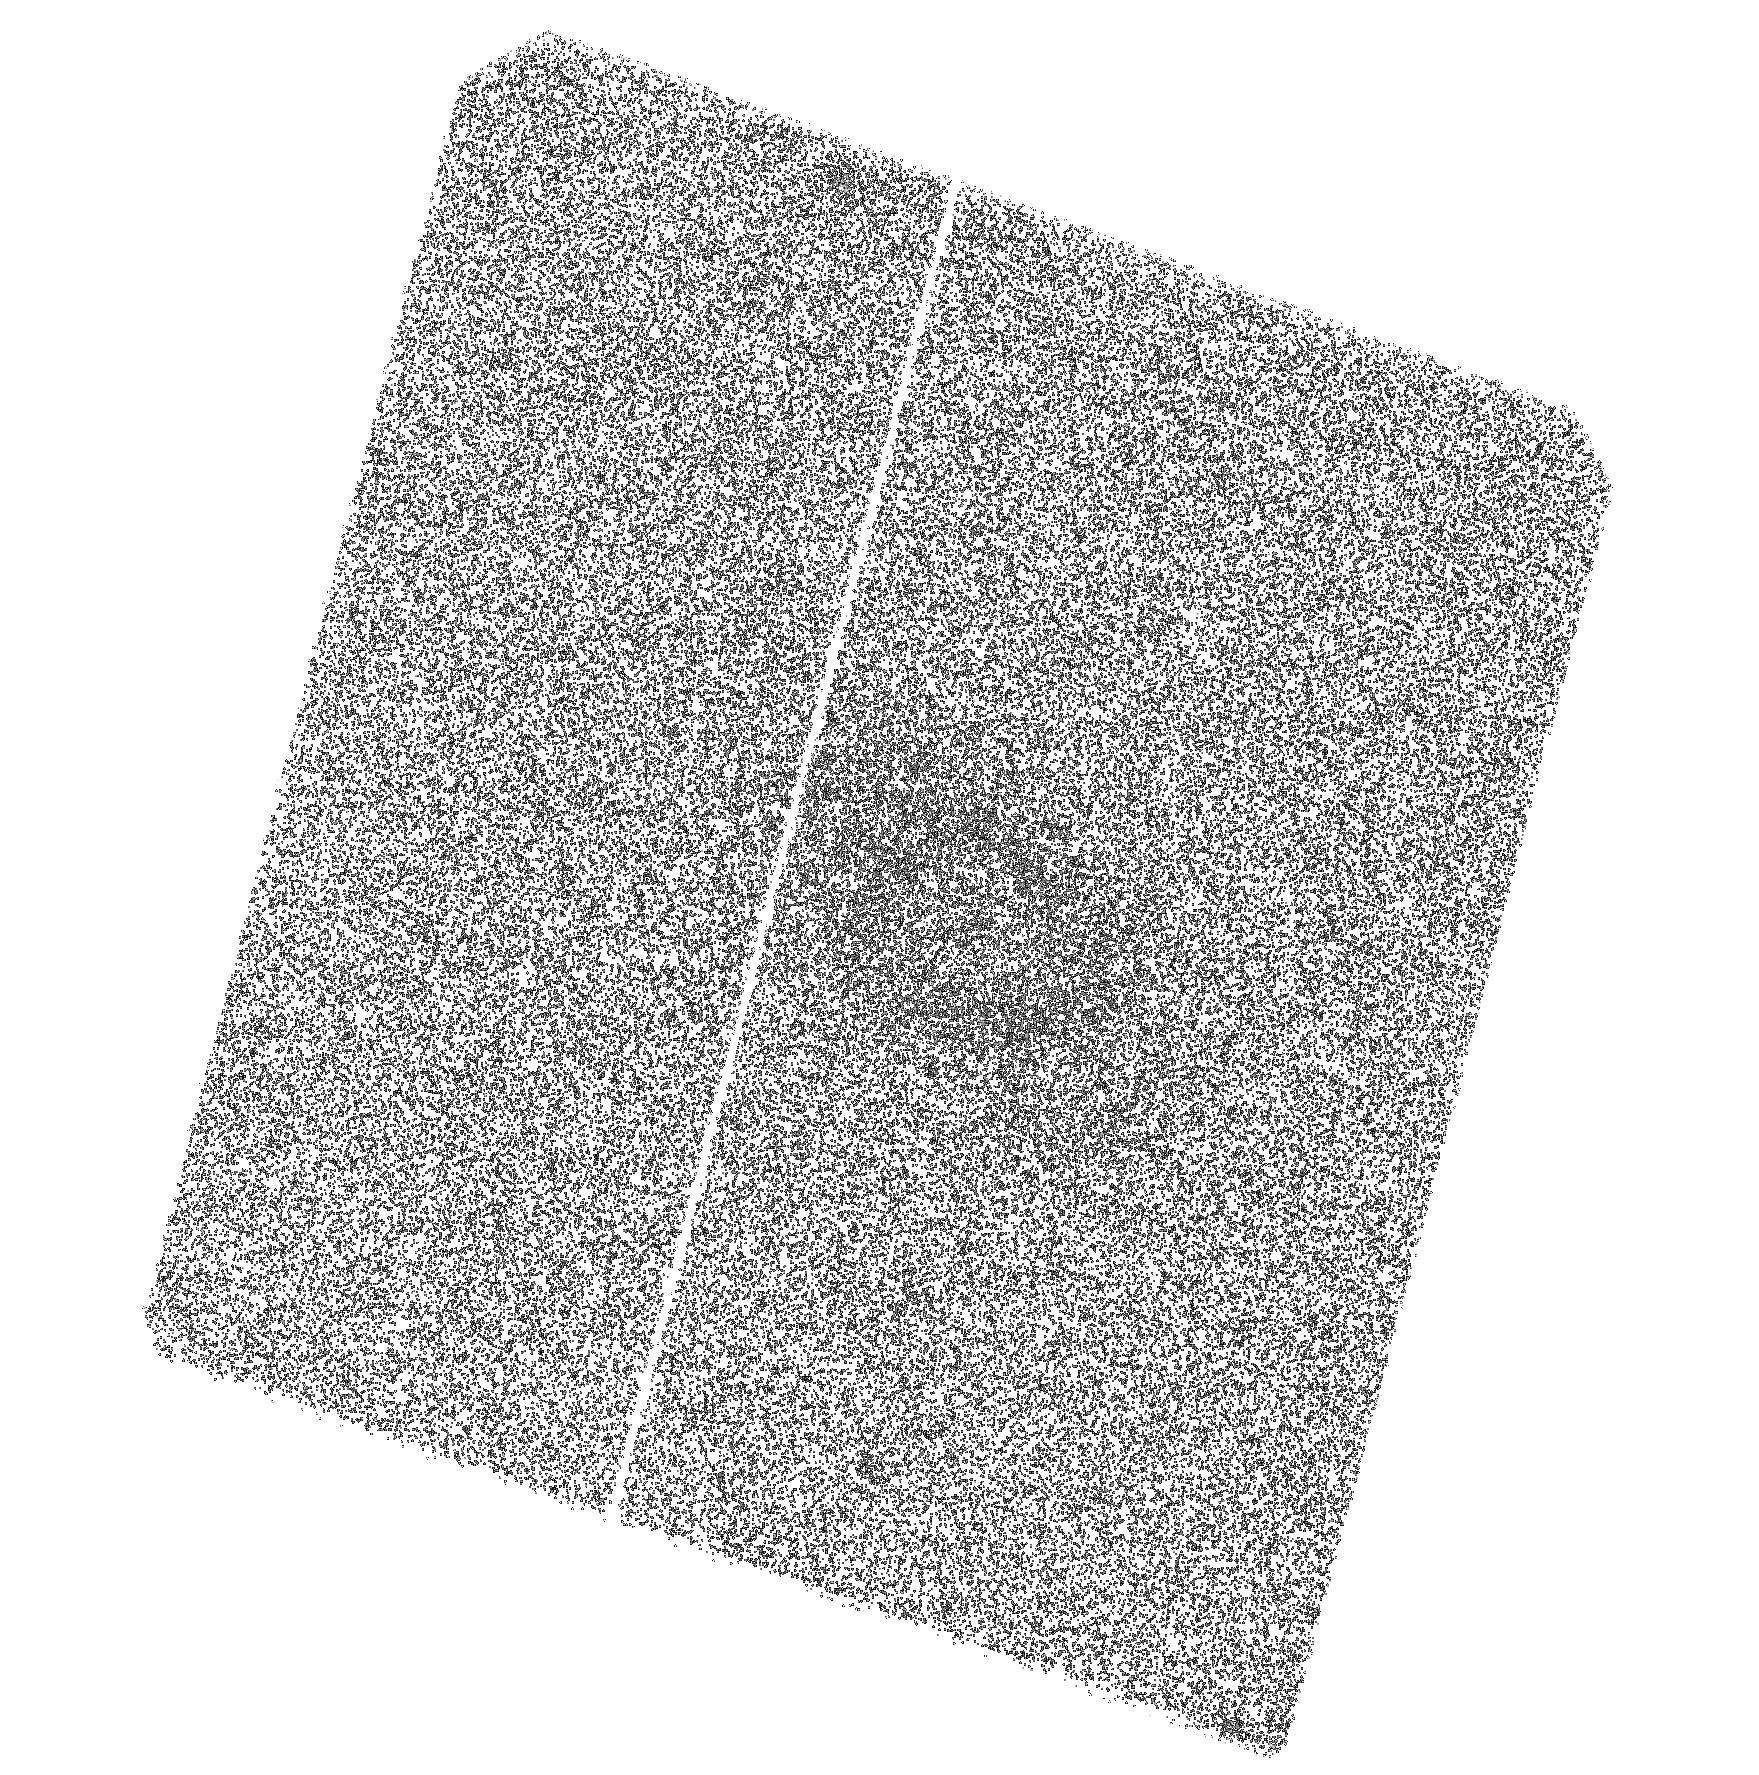
Target: 726-52226-306. Instrument: ACS/SBC. Filter: F125LP. Exposure: 42 min. Observation ID: hst_11158_09_acs_sbc_f125lp_ja1z09

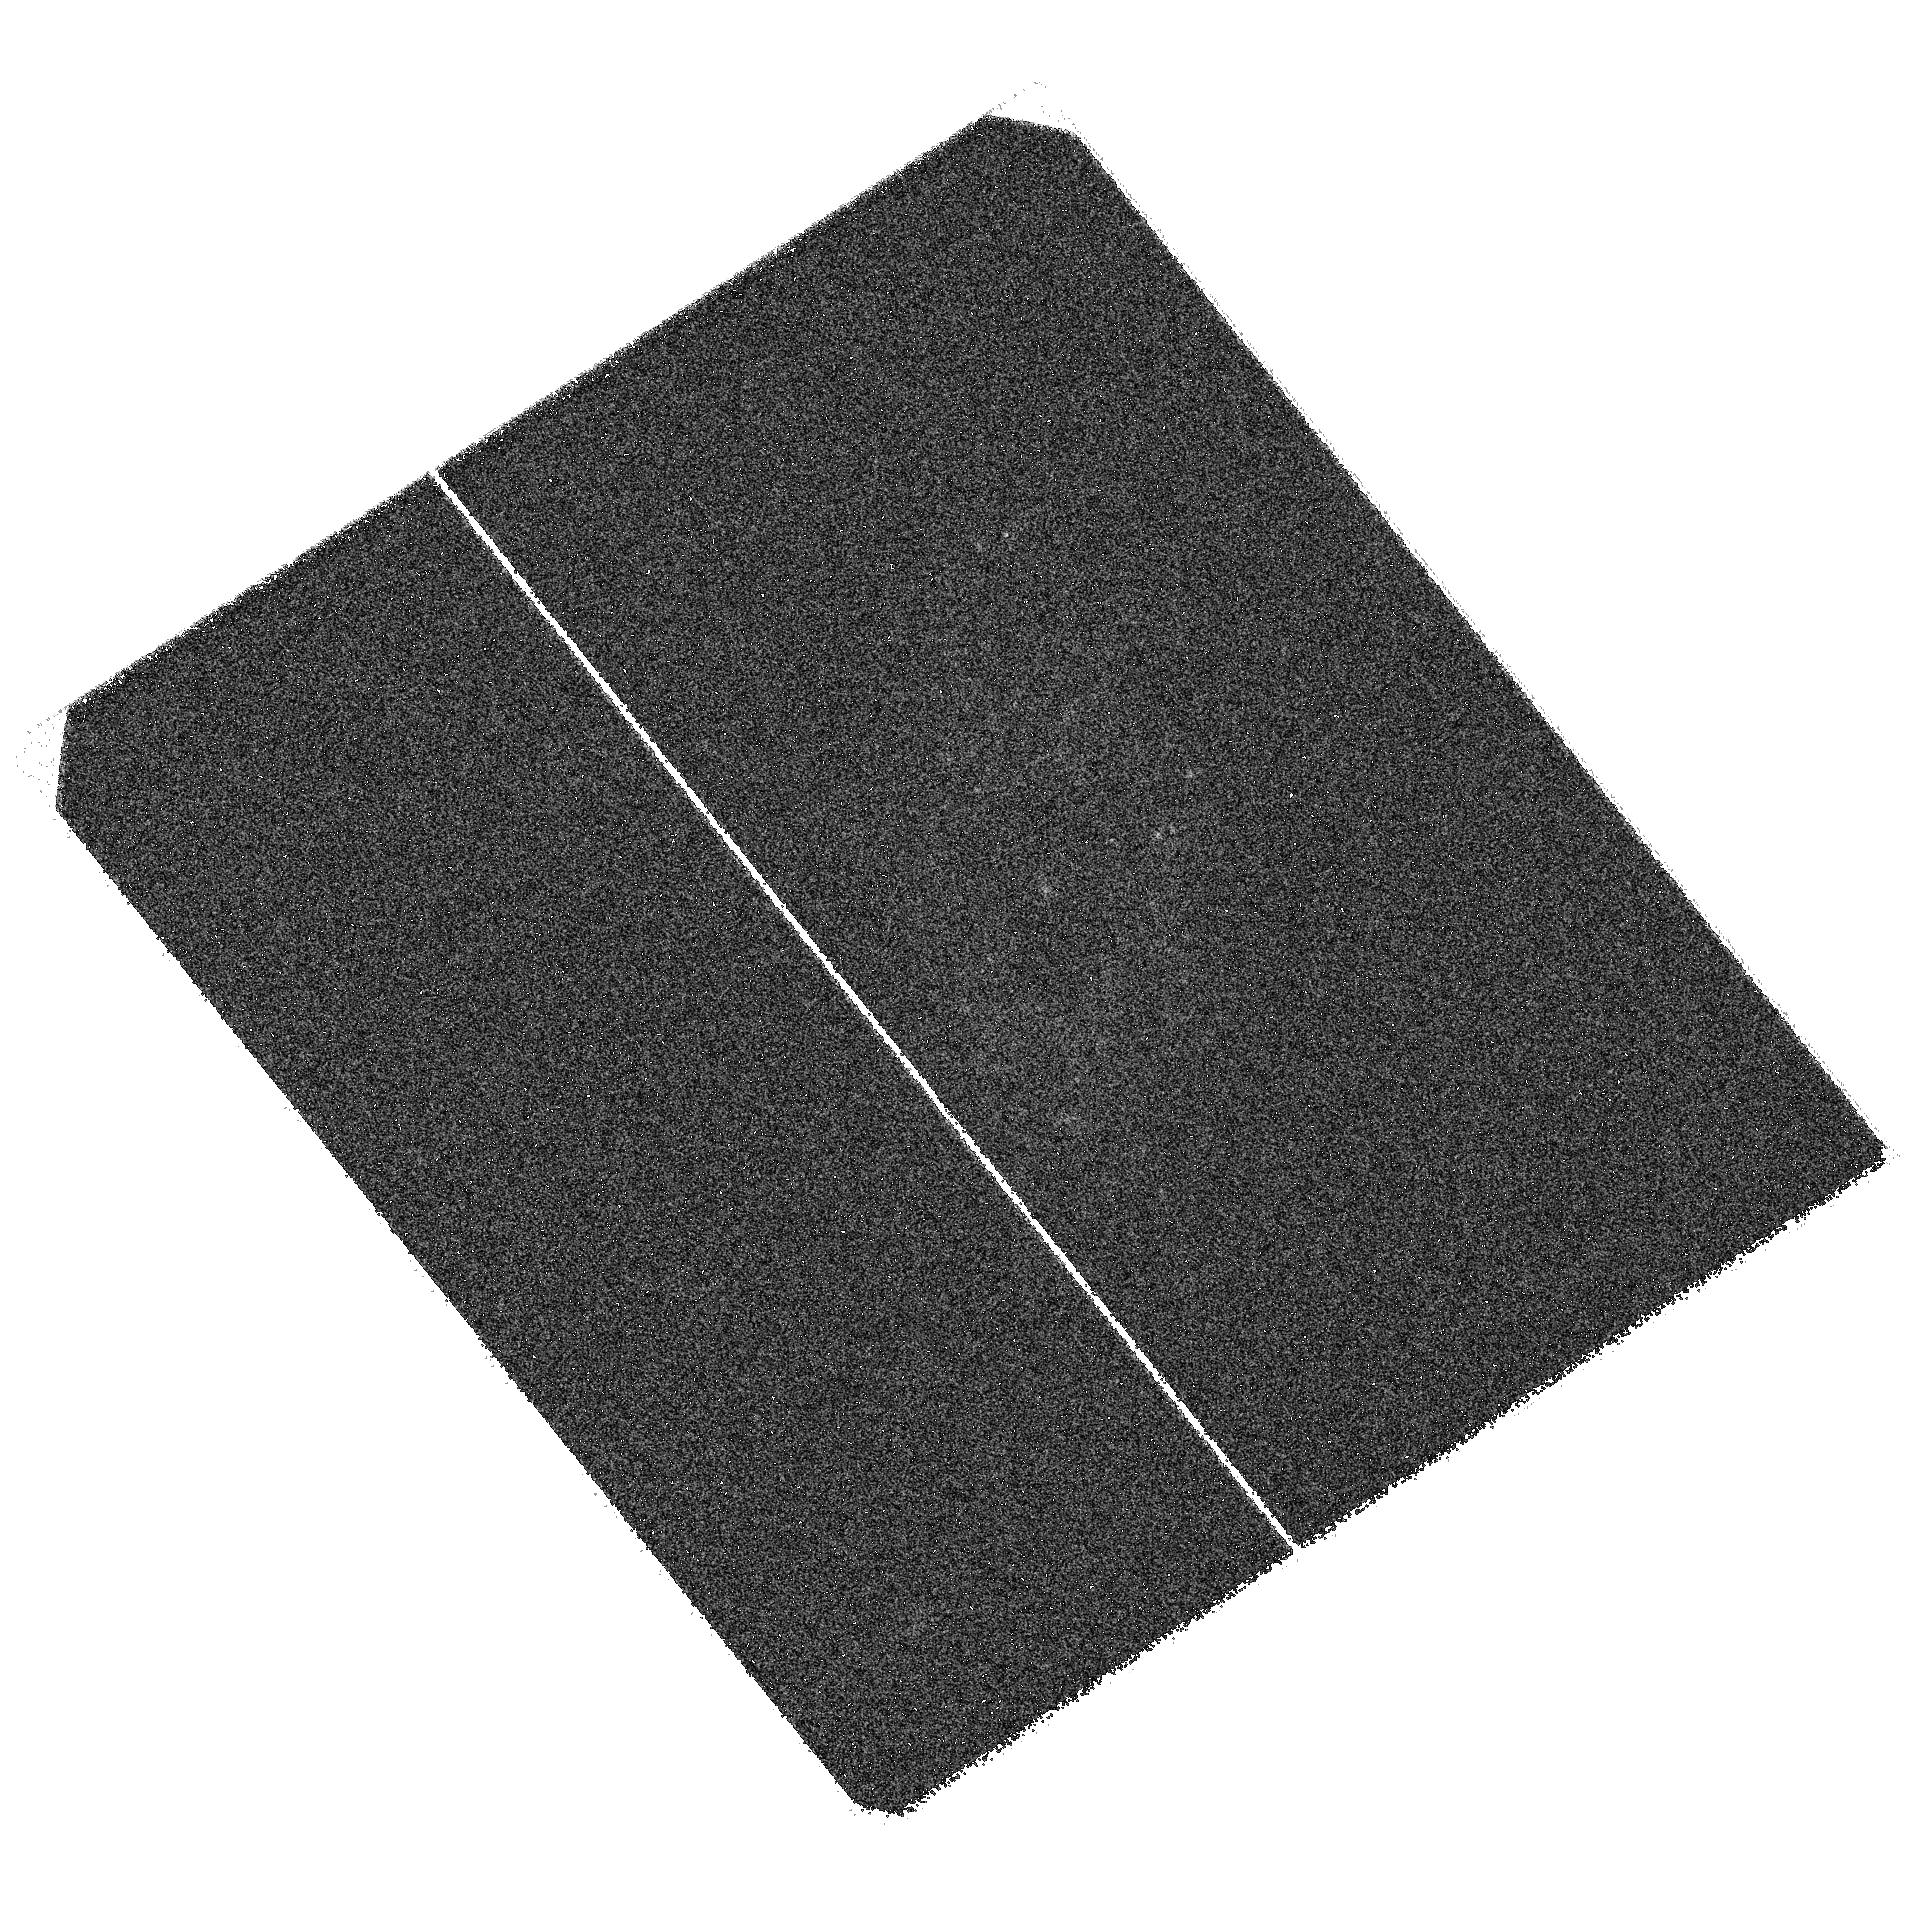
Target: 275-51910-087. Instrument: ACS/SBC. Filter: F125LP. Exposure: 42 min. Observation ID: hst_11158_06_acs_sbc_f125lp_ja1z06

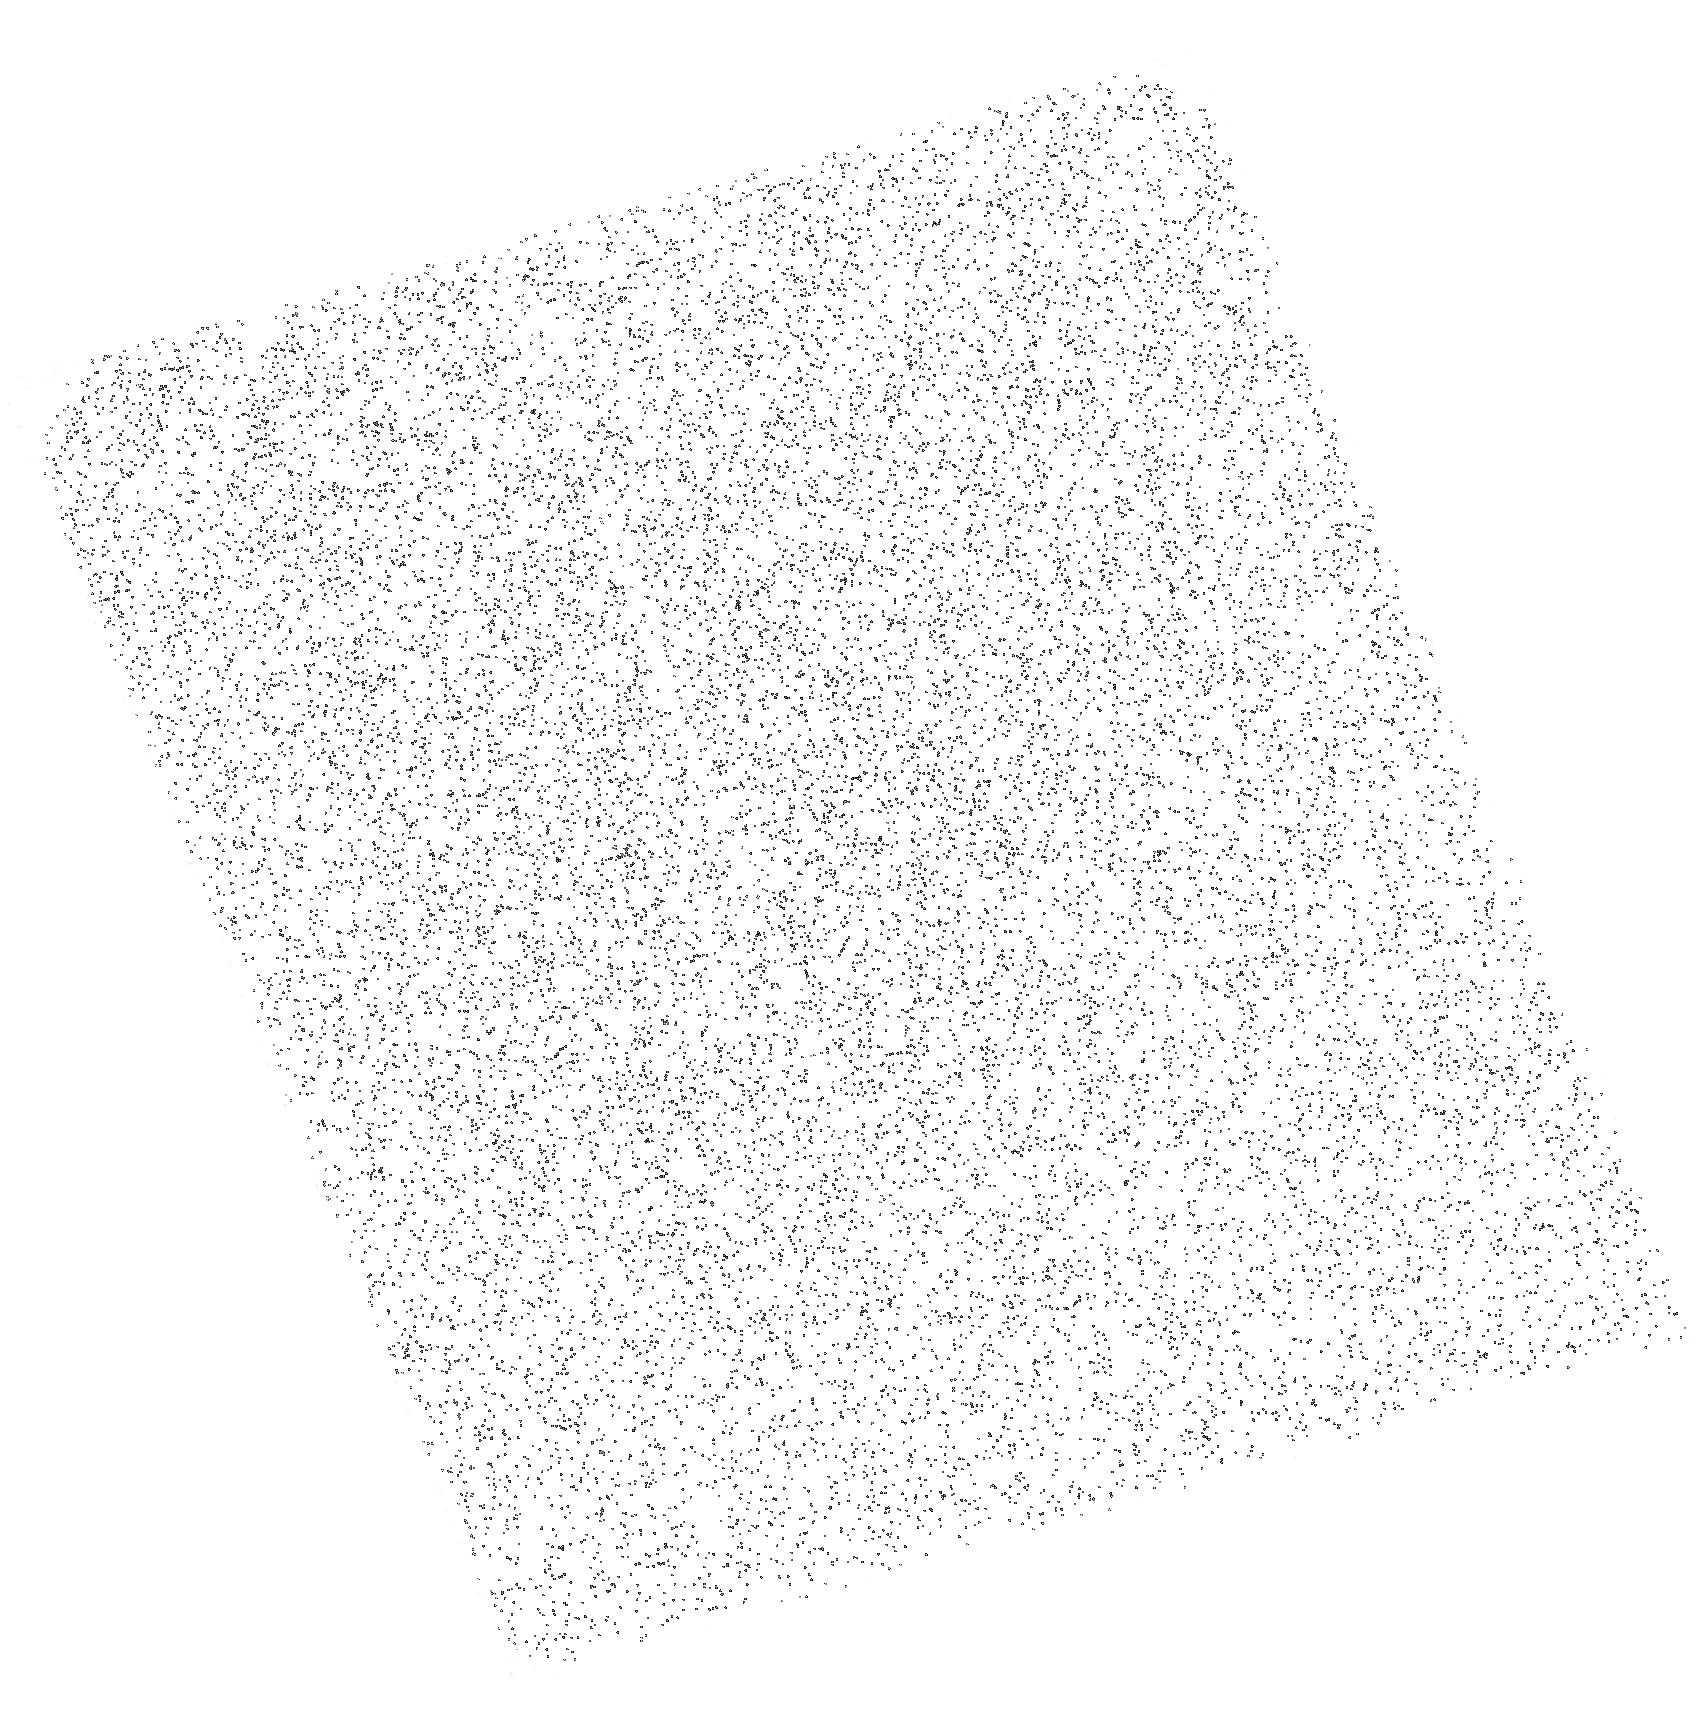
Target: 465-51910-571. Instrument: ACS/SBC. Filter: F165LP. Exposure: 10 min. Observation ID: hst_11158_22_acs_sbc_f165lp_ja1z22

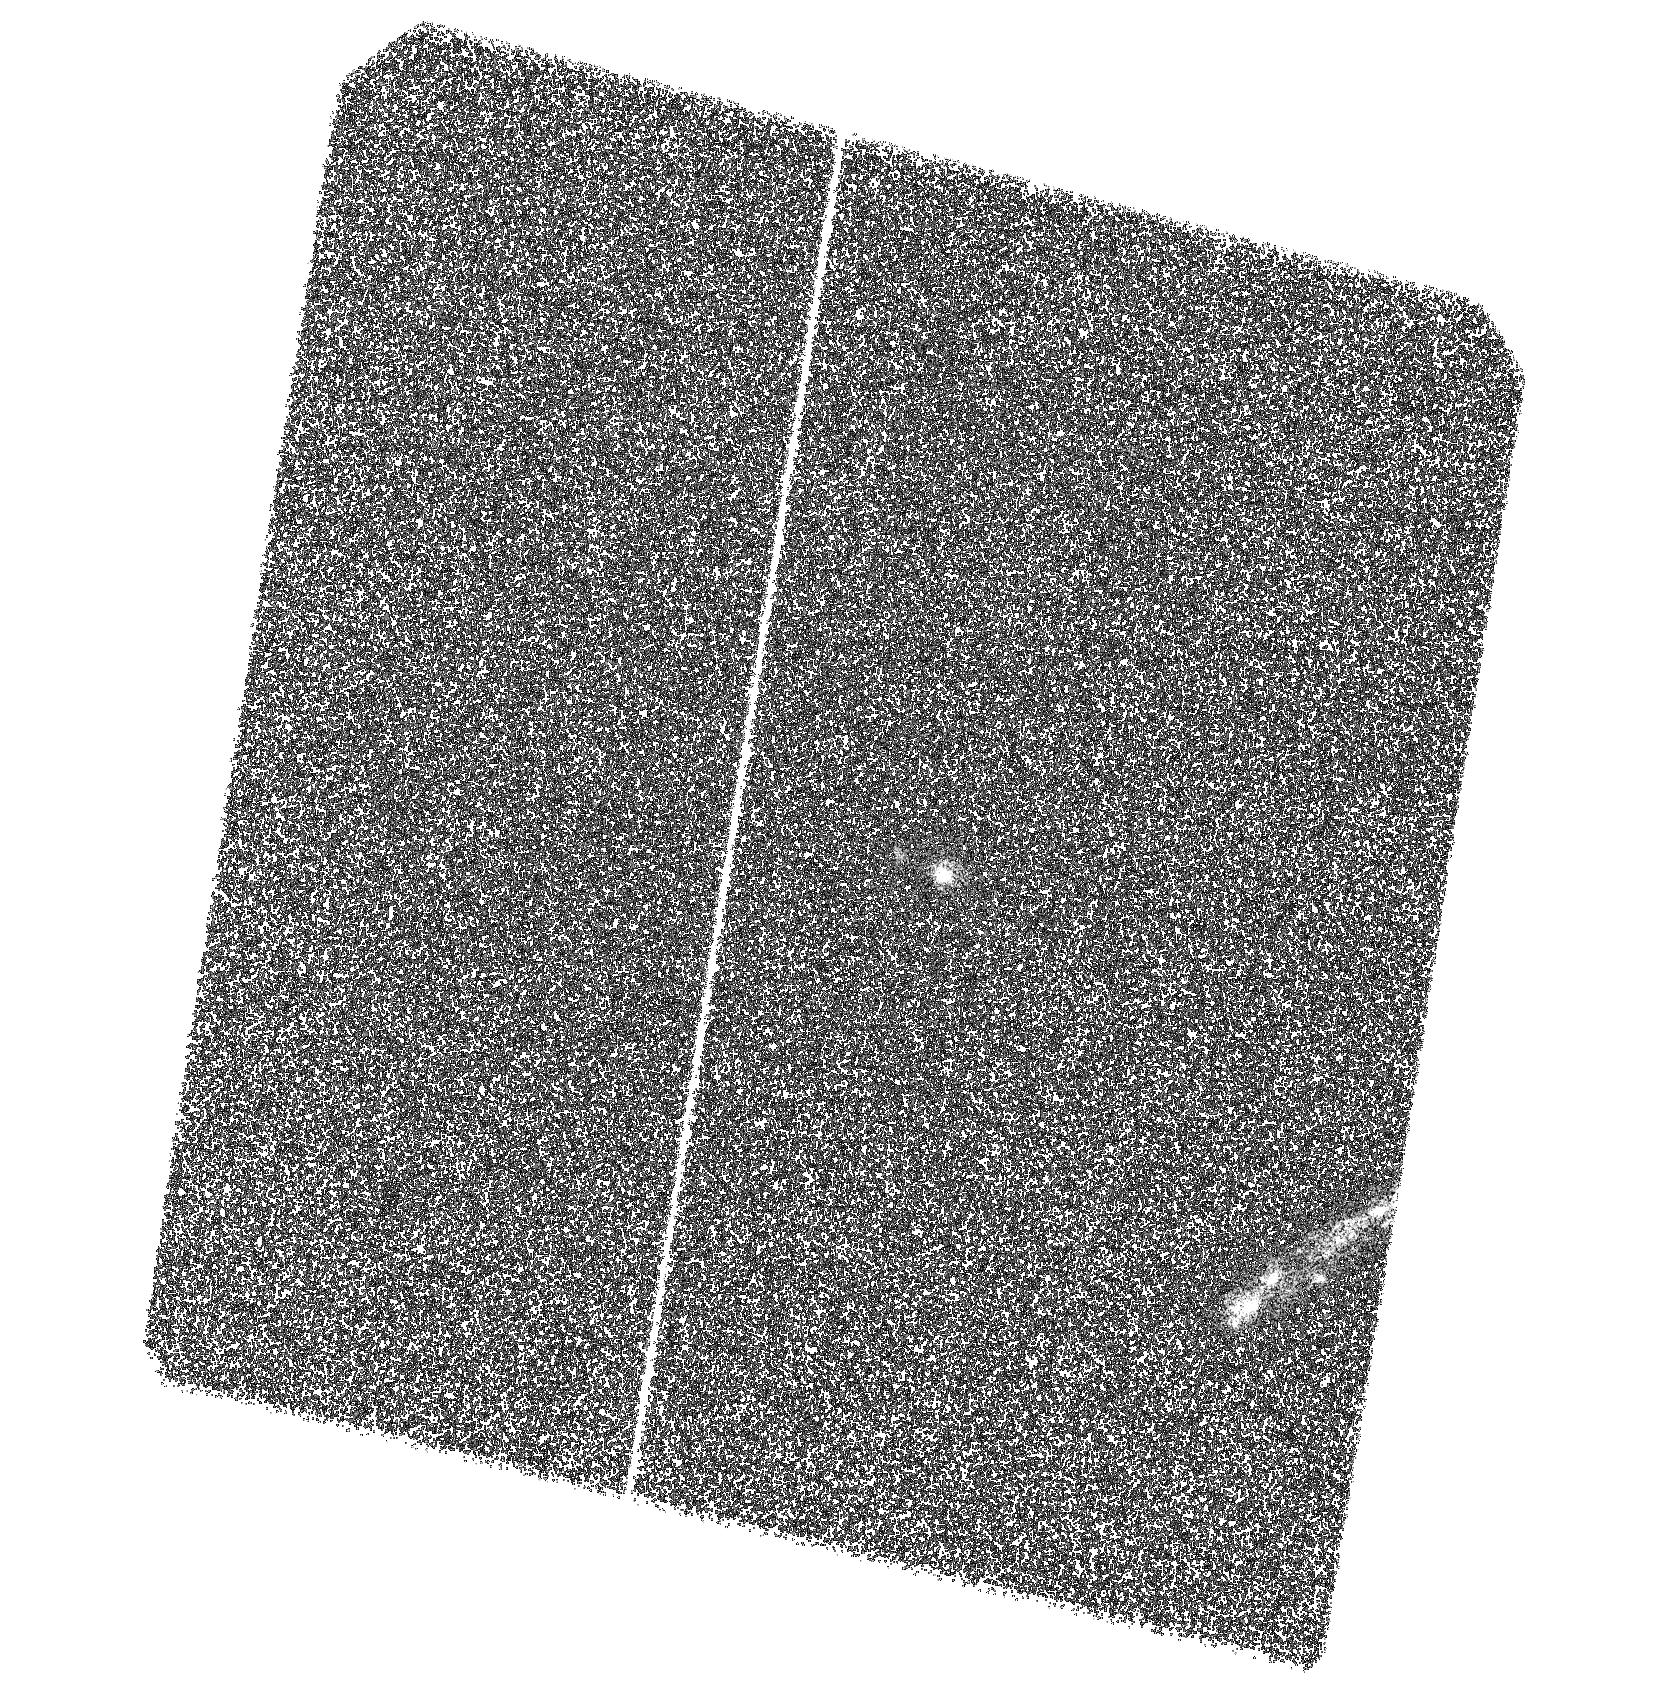
Target: 465-51910-011. Instrument: ACS/SBC. Filter: F125LP. Exposure: 42 min. Observation ID: hst_11158_16_acs_sbc_f125lp_ja1z16

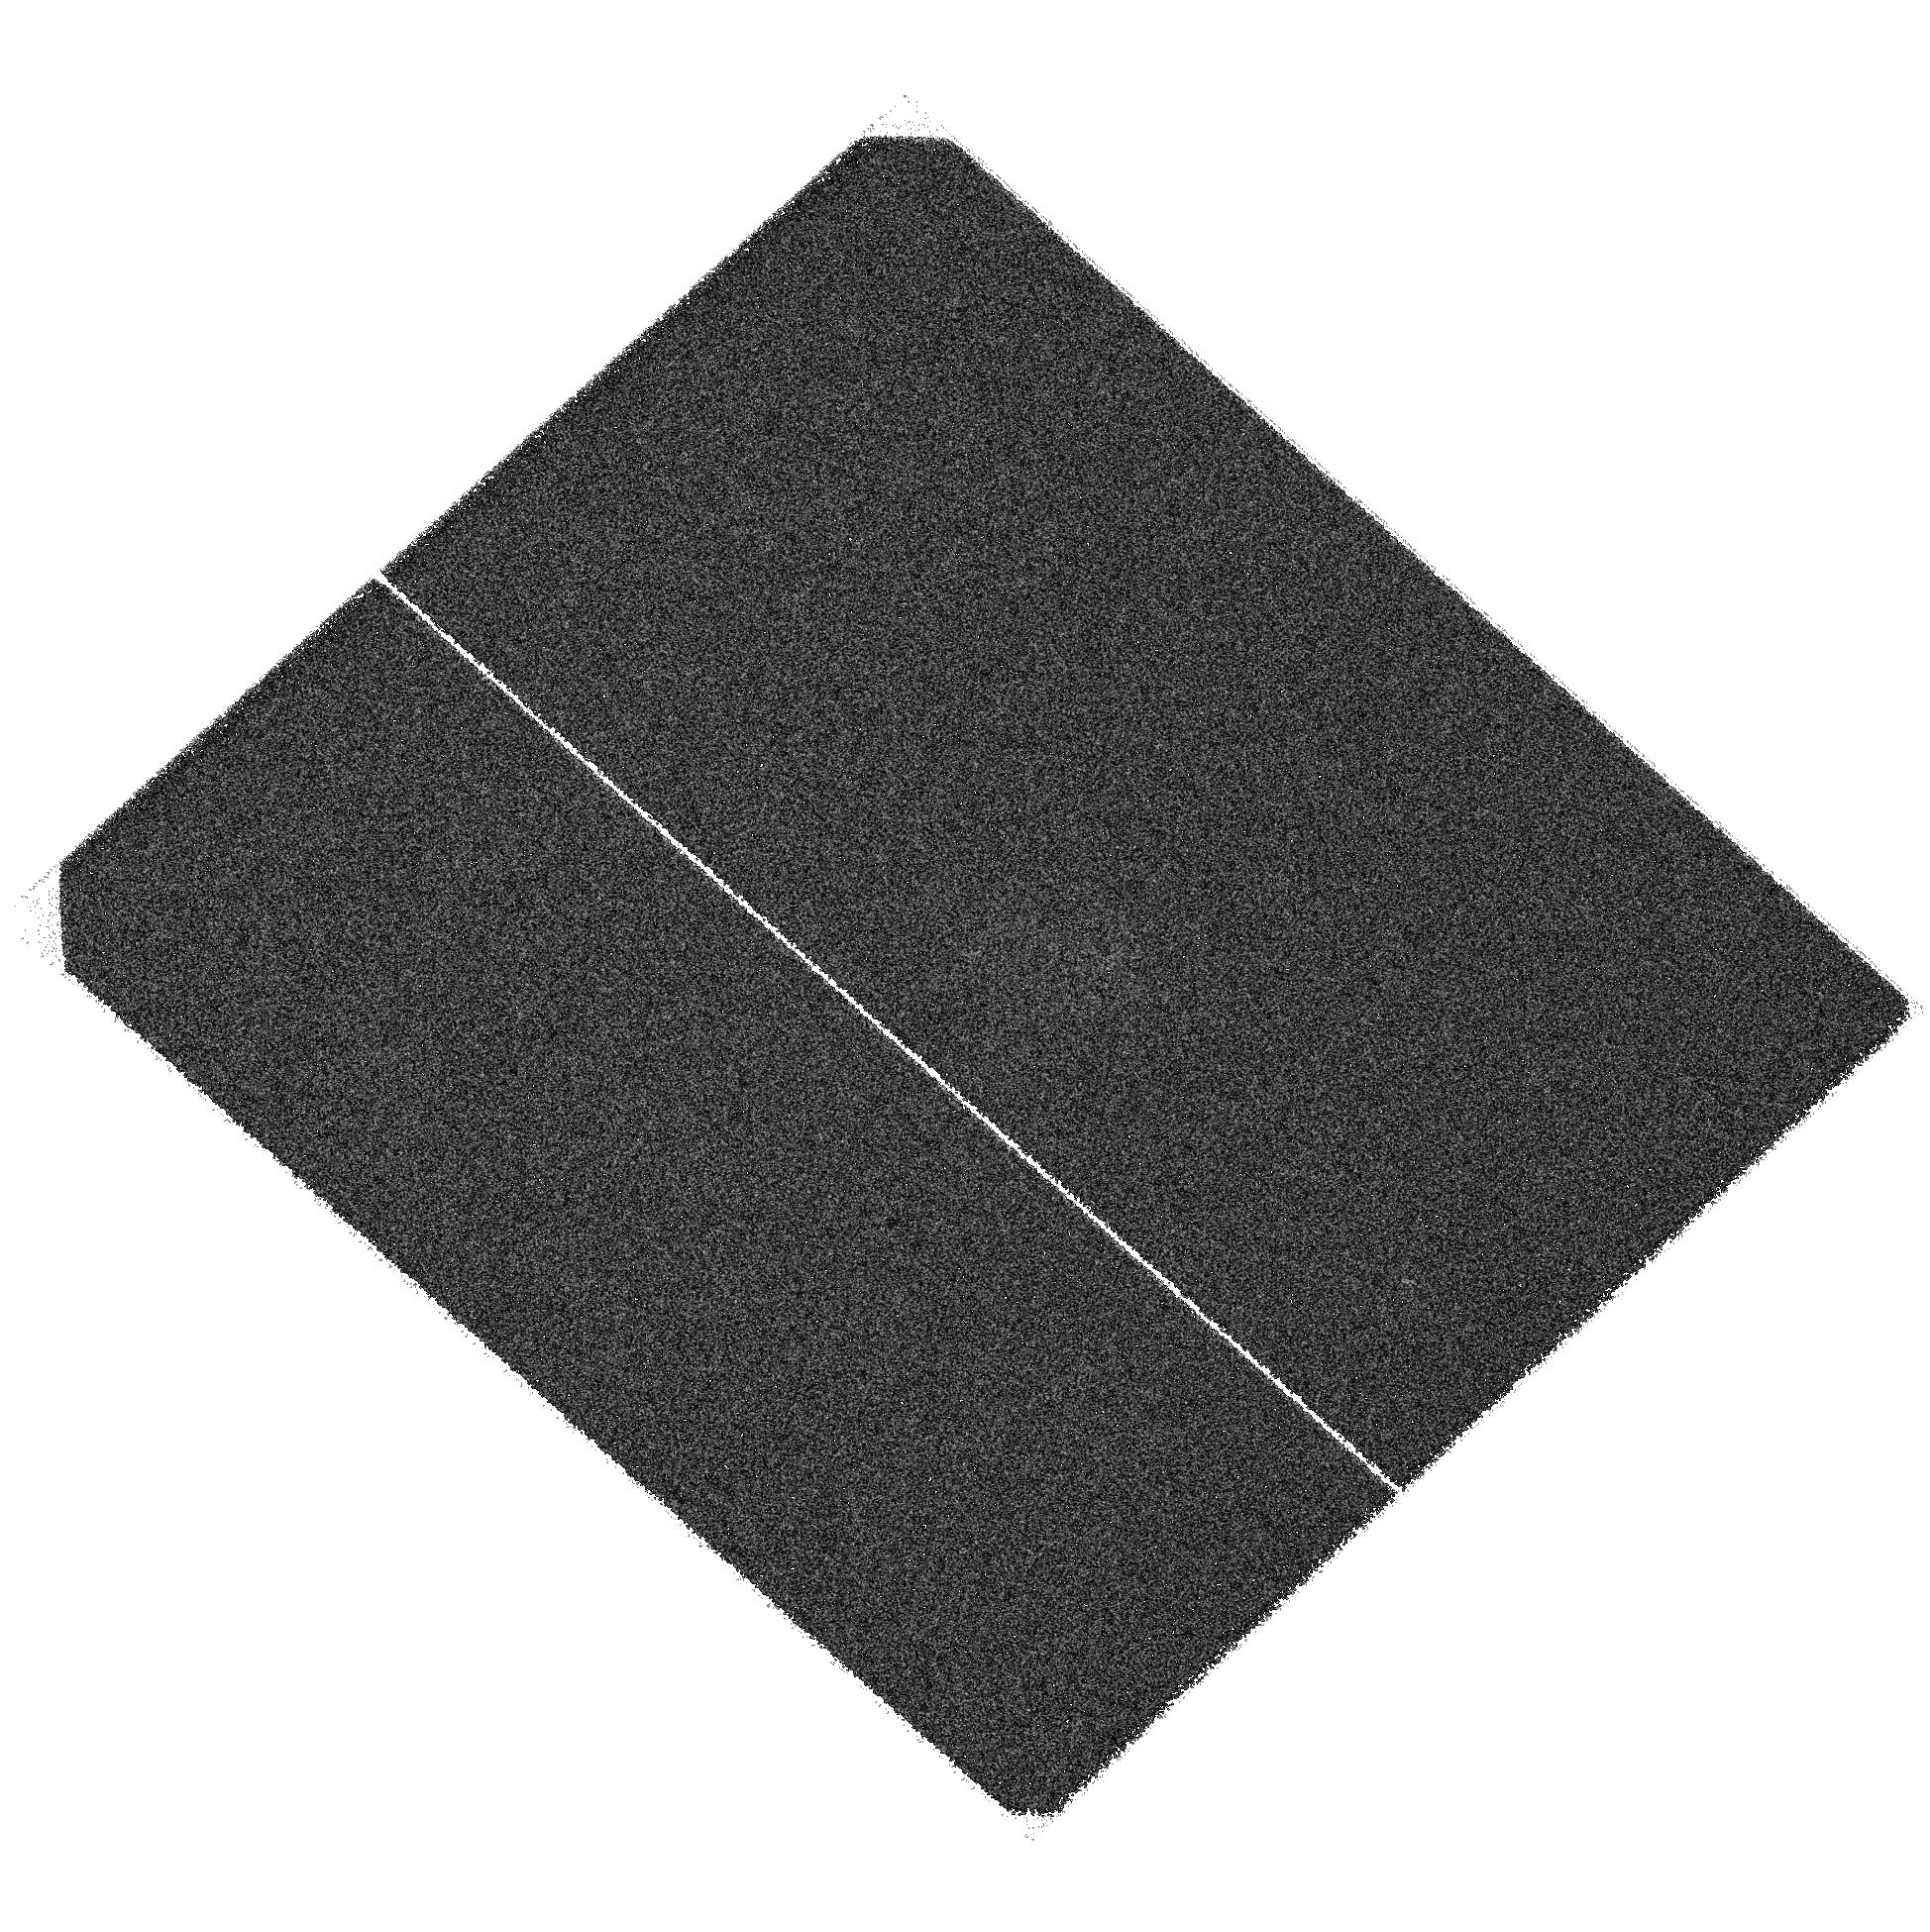
Target: 483-51924-328. Instrument: ACS/SBC. Filter: F125LP. Exposure: 43 min. Observation ID: hst_11158_25_acs_sbc_f125lp_ja1z25

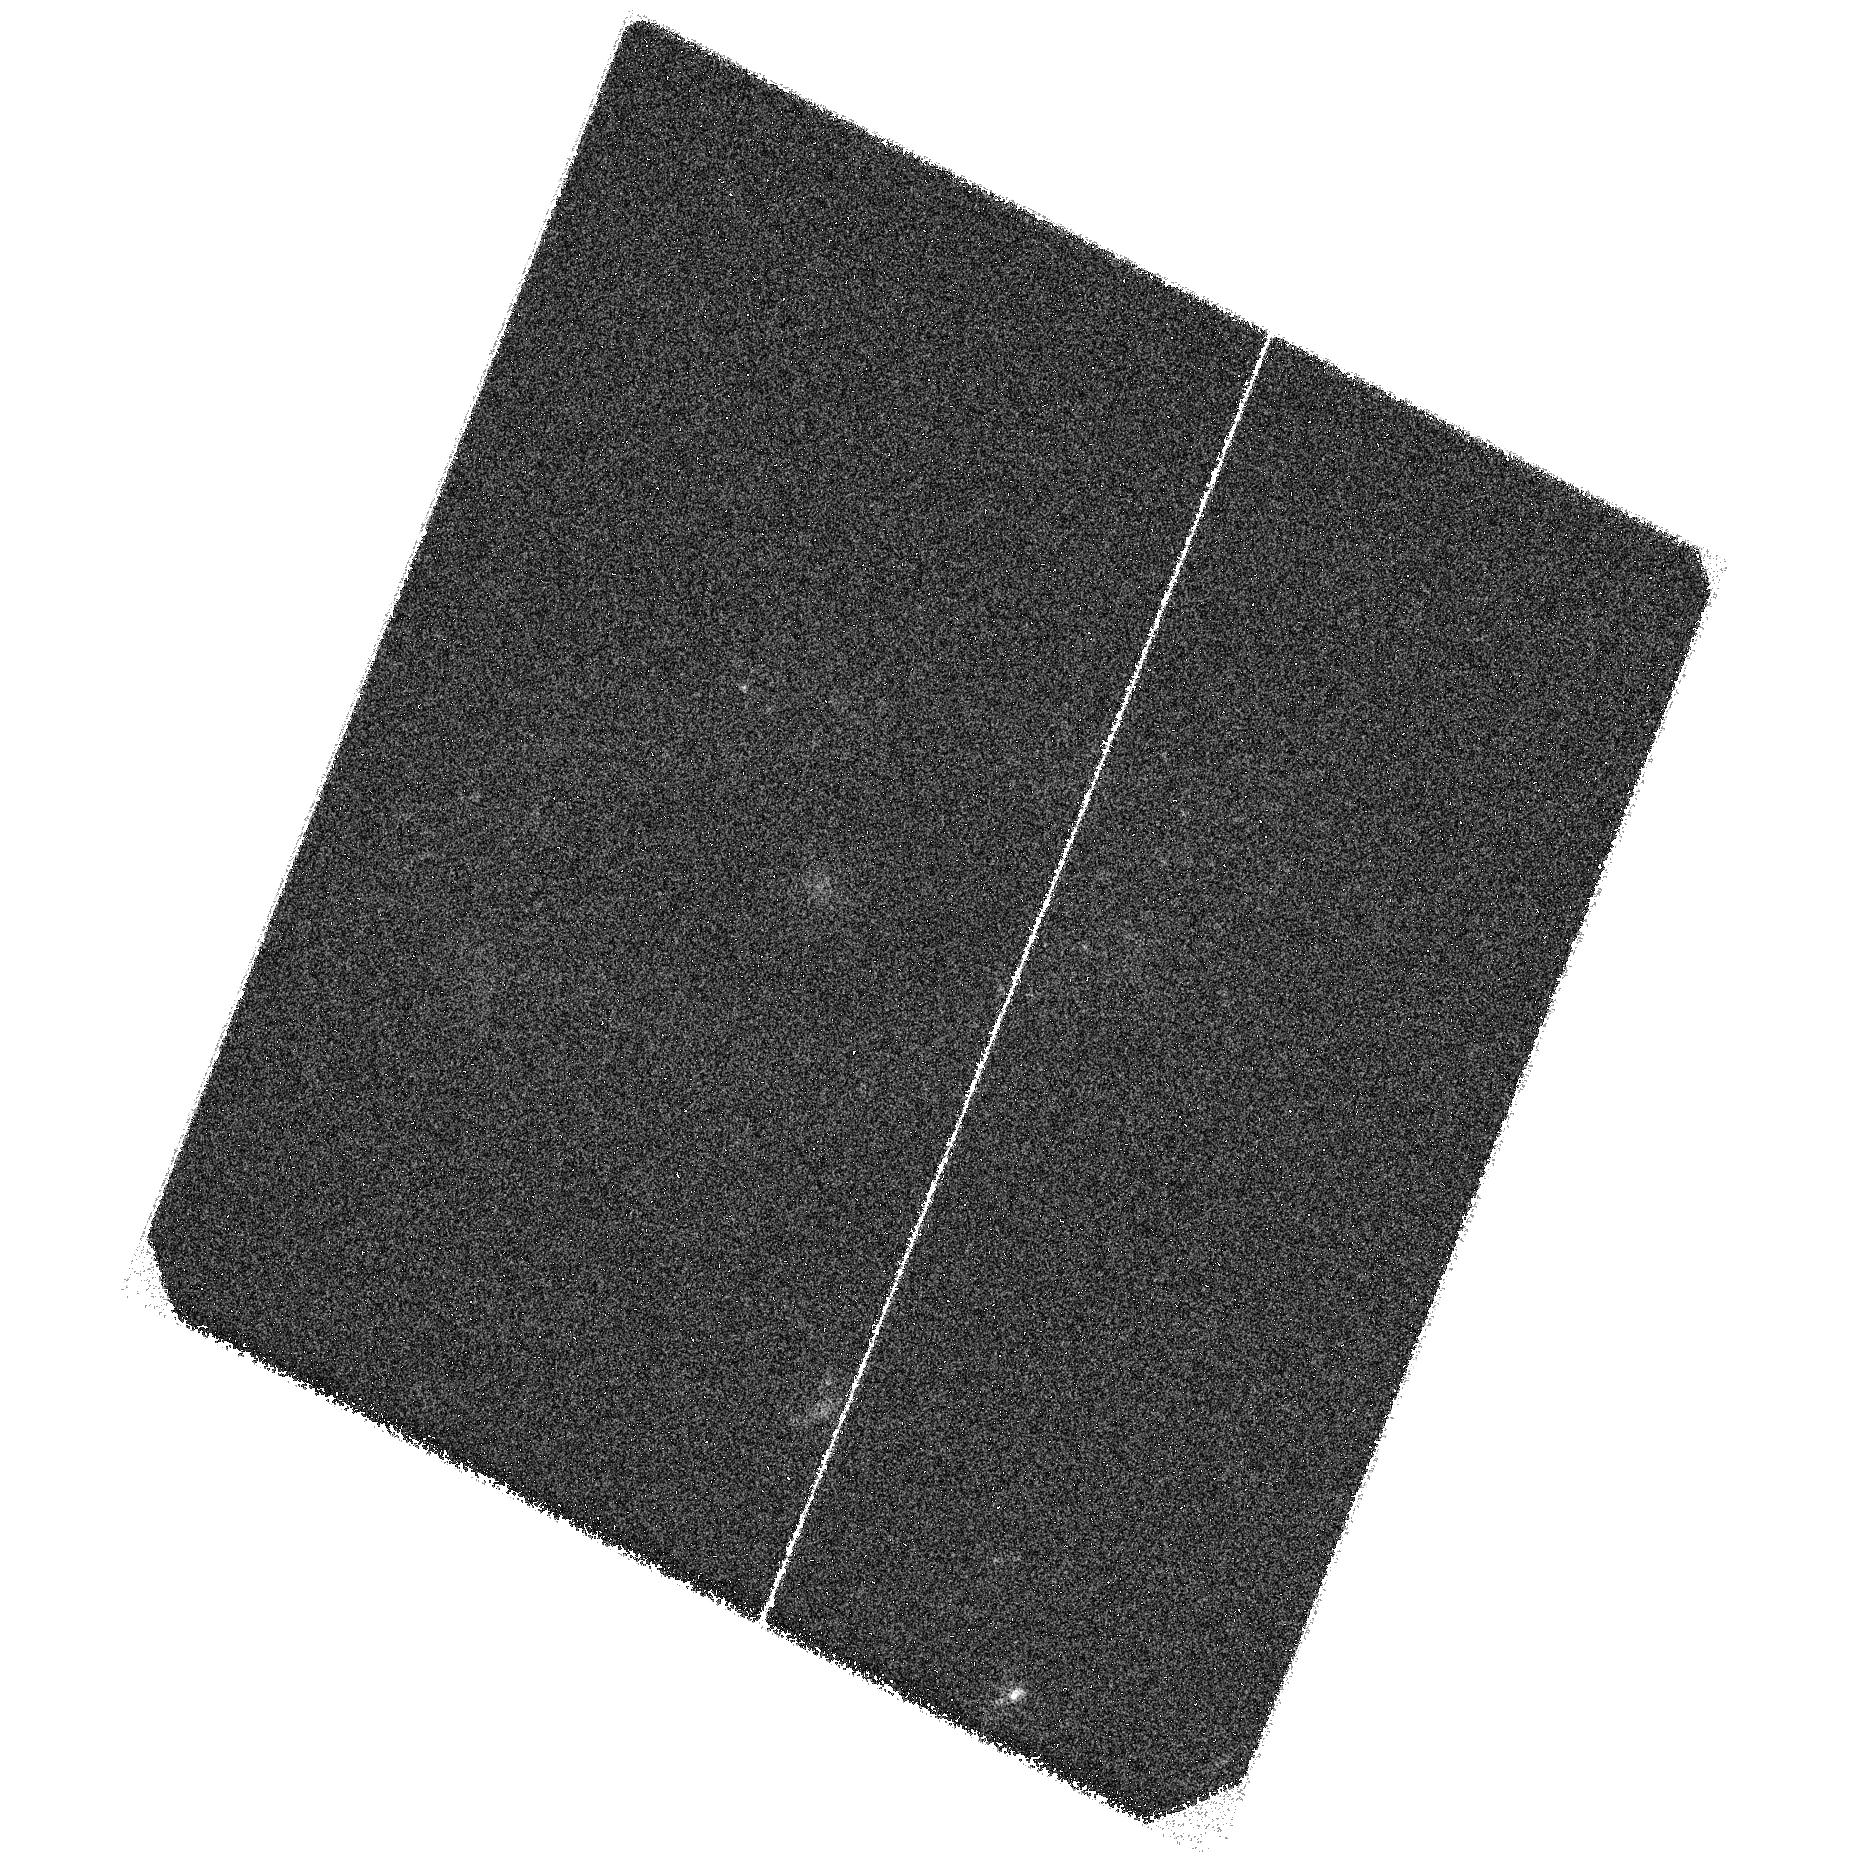
Target: 625-52145-342. Instrument: ACS/SBC. Filter: F125LP. Exposure: 43 min. Observation ID: hst_11158_03_acs_sbc_f125lp_ja1z03

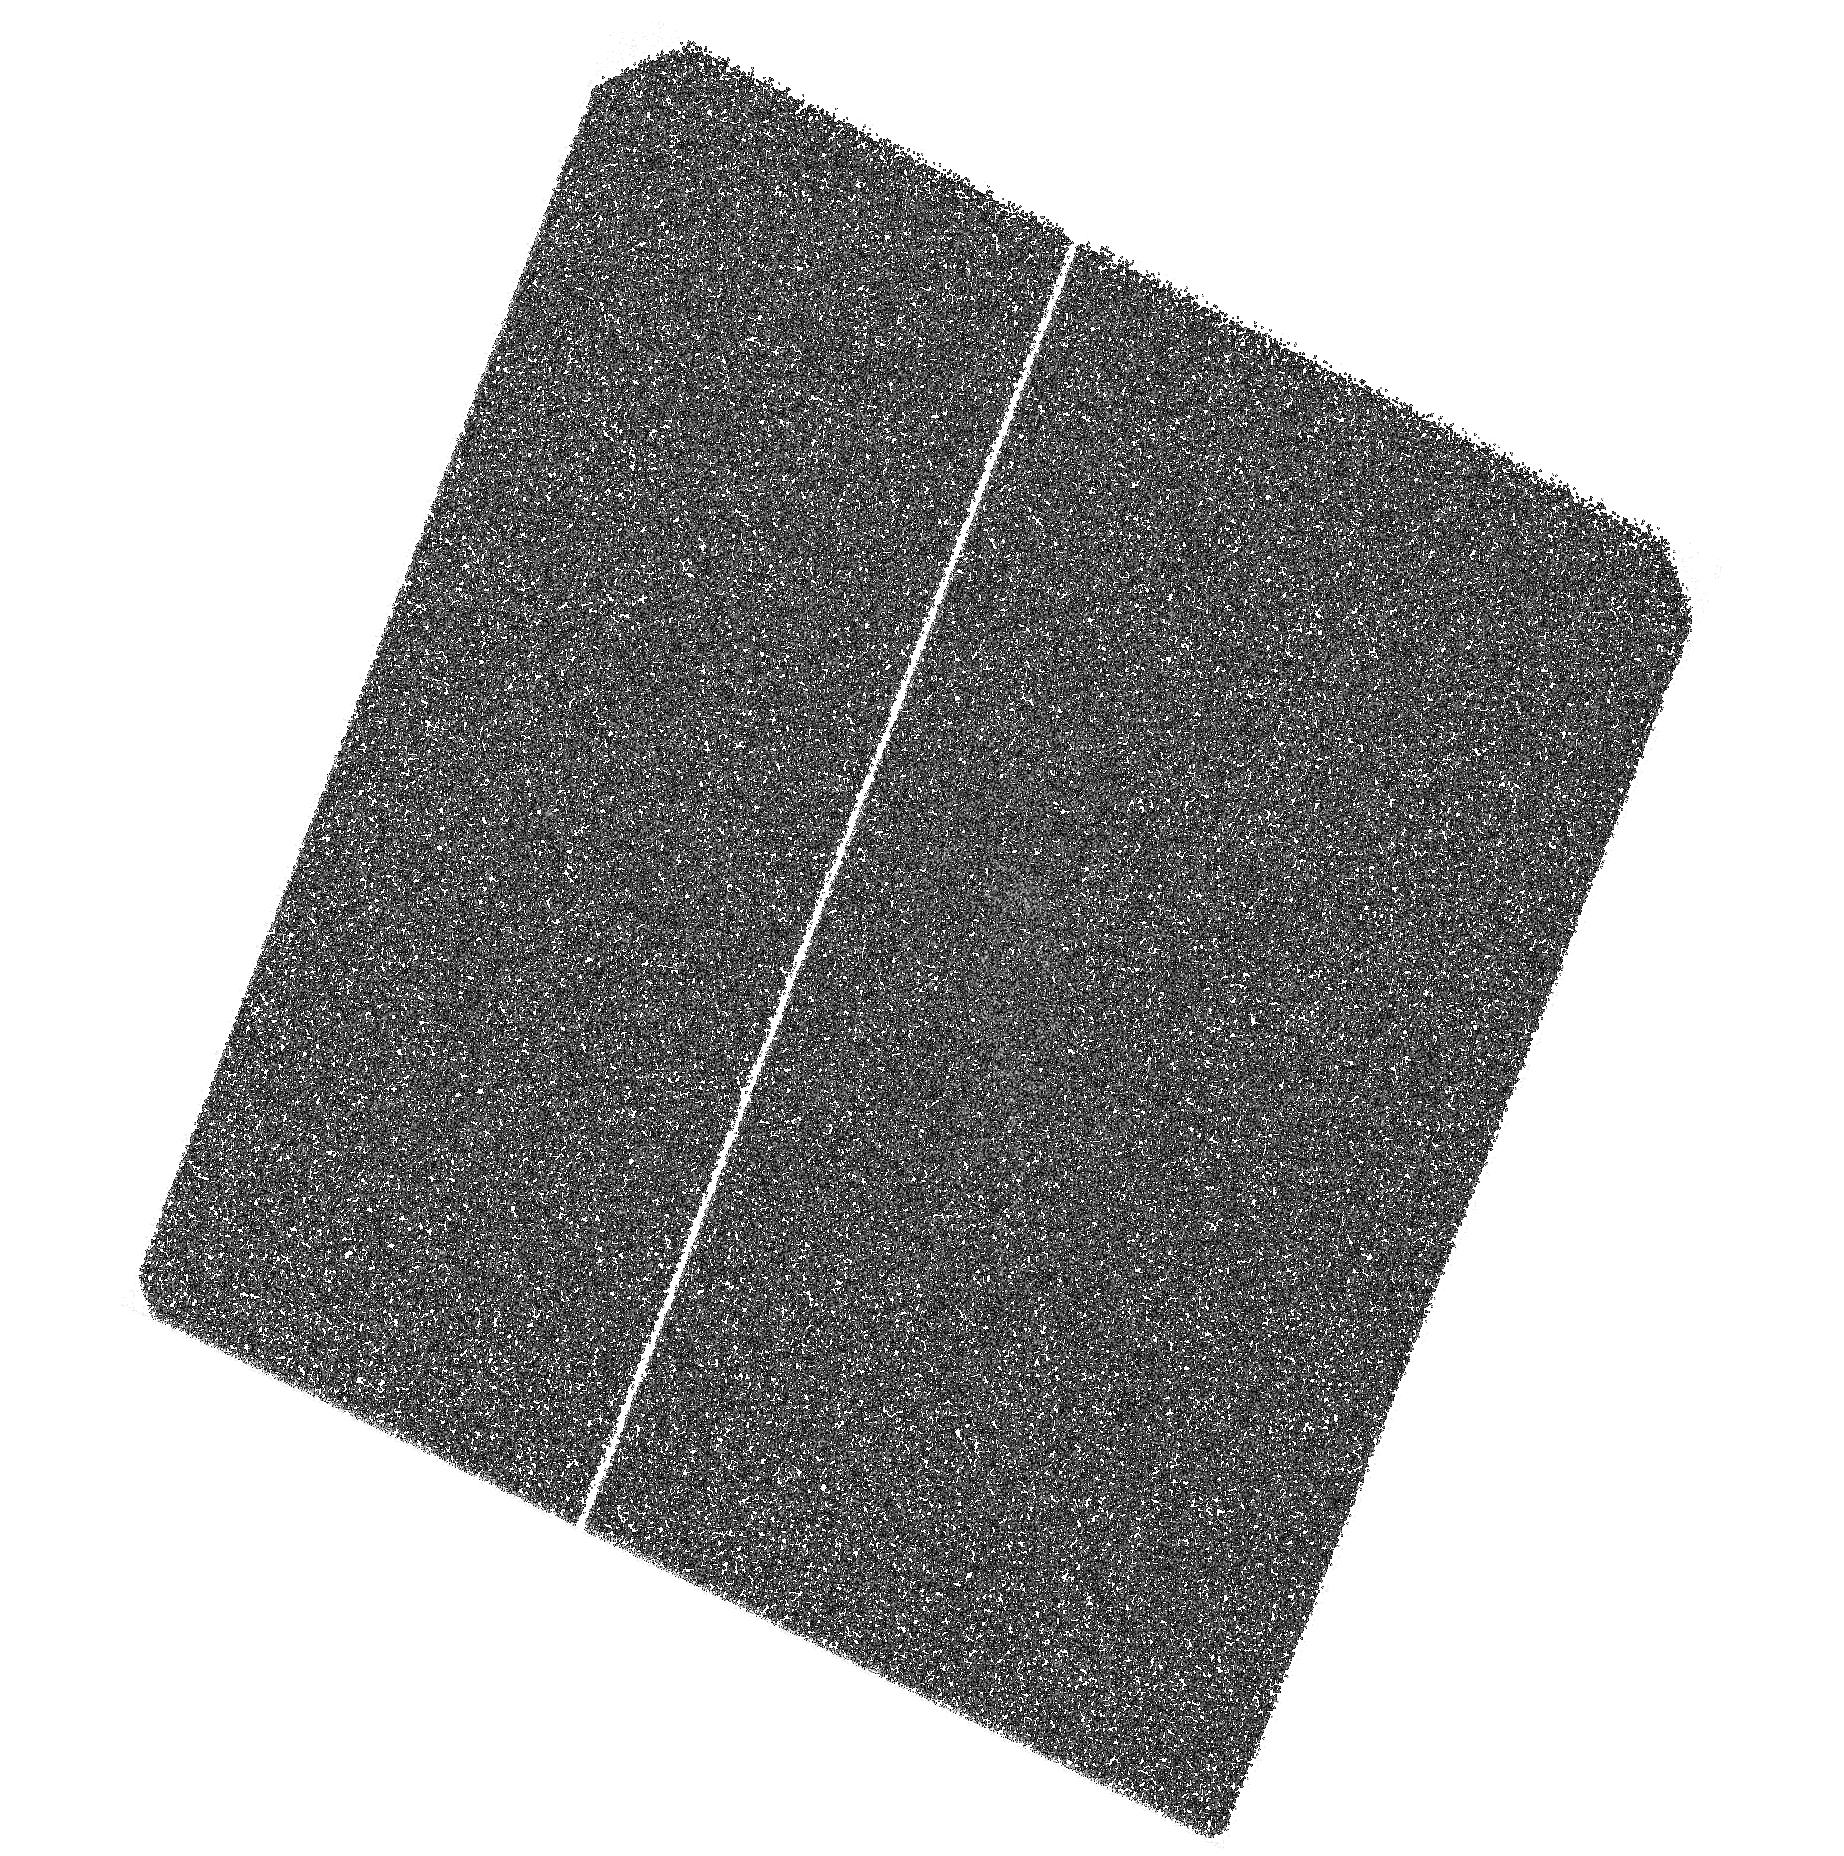
Target: 650-52143-209. Instrument: ACS/SBC. Filter: F125LP. Exposure: 42 min. Observation ID: hst_11158_28_acs_sbc_f125lp_ja1z28

HST Imaging of UV emission in Quiescent Early-type Galaxies (PI: Rich, R. Michael)

We have constructed a sample of early type galaxies at z~0.1 that have blue UV-optical colors, yet also show no signs of optical emission, or extended blue light. We have cross-correlated the SDSS catalog and the Galaxy Evolution Explorer Medium Imaging Survey to select a sample of galaxies where this UV emission is strongest. The origin of the UV rising flux in these galaxies continues to be debated, and the possibility that some fraction of these galaxies may be experiencing low levels of star formation cannot be excluded. There is also a possibility that low level AGN activity (as evidenced by a point source) is responsbile We propose to image the UV emission using the HST/SBC and to explore the morphology of the UV emission relative to the optical light.